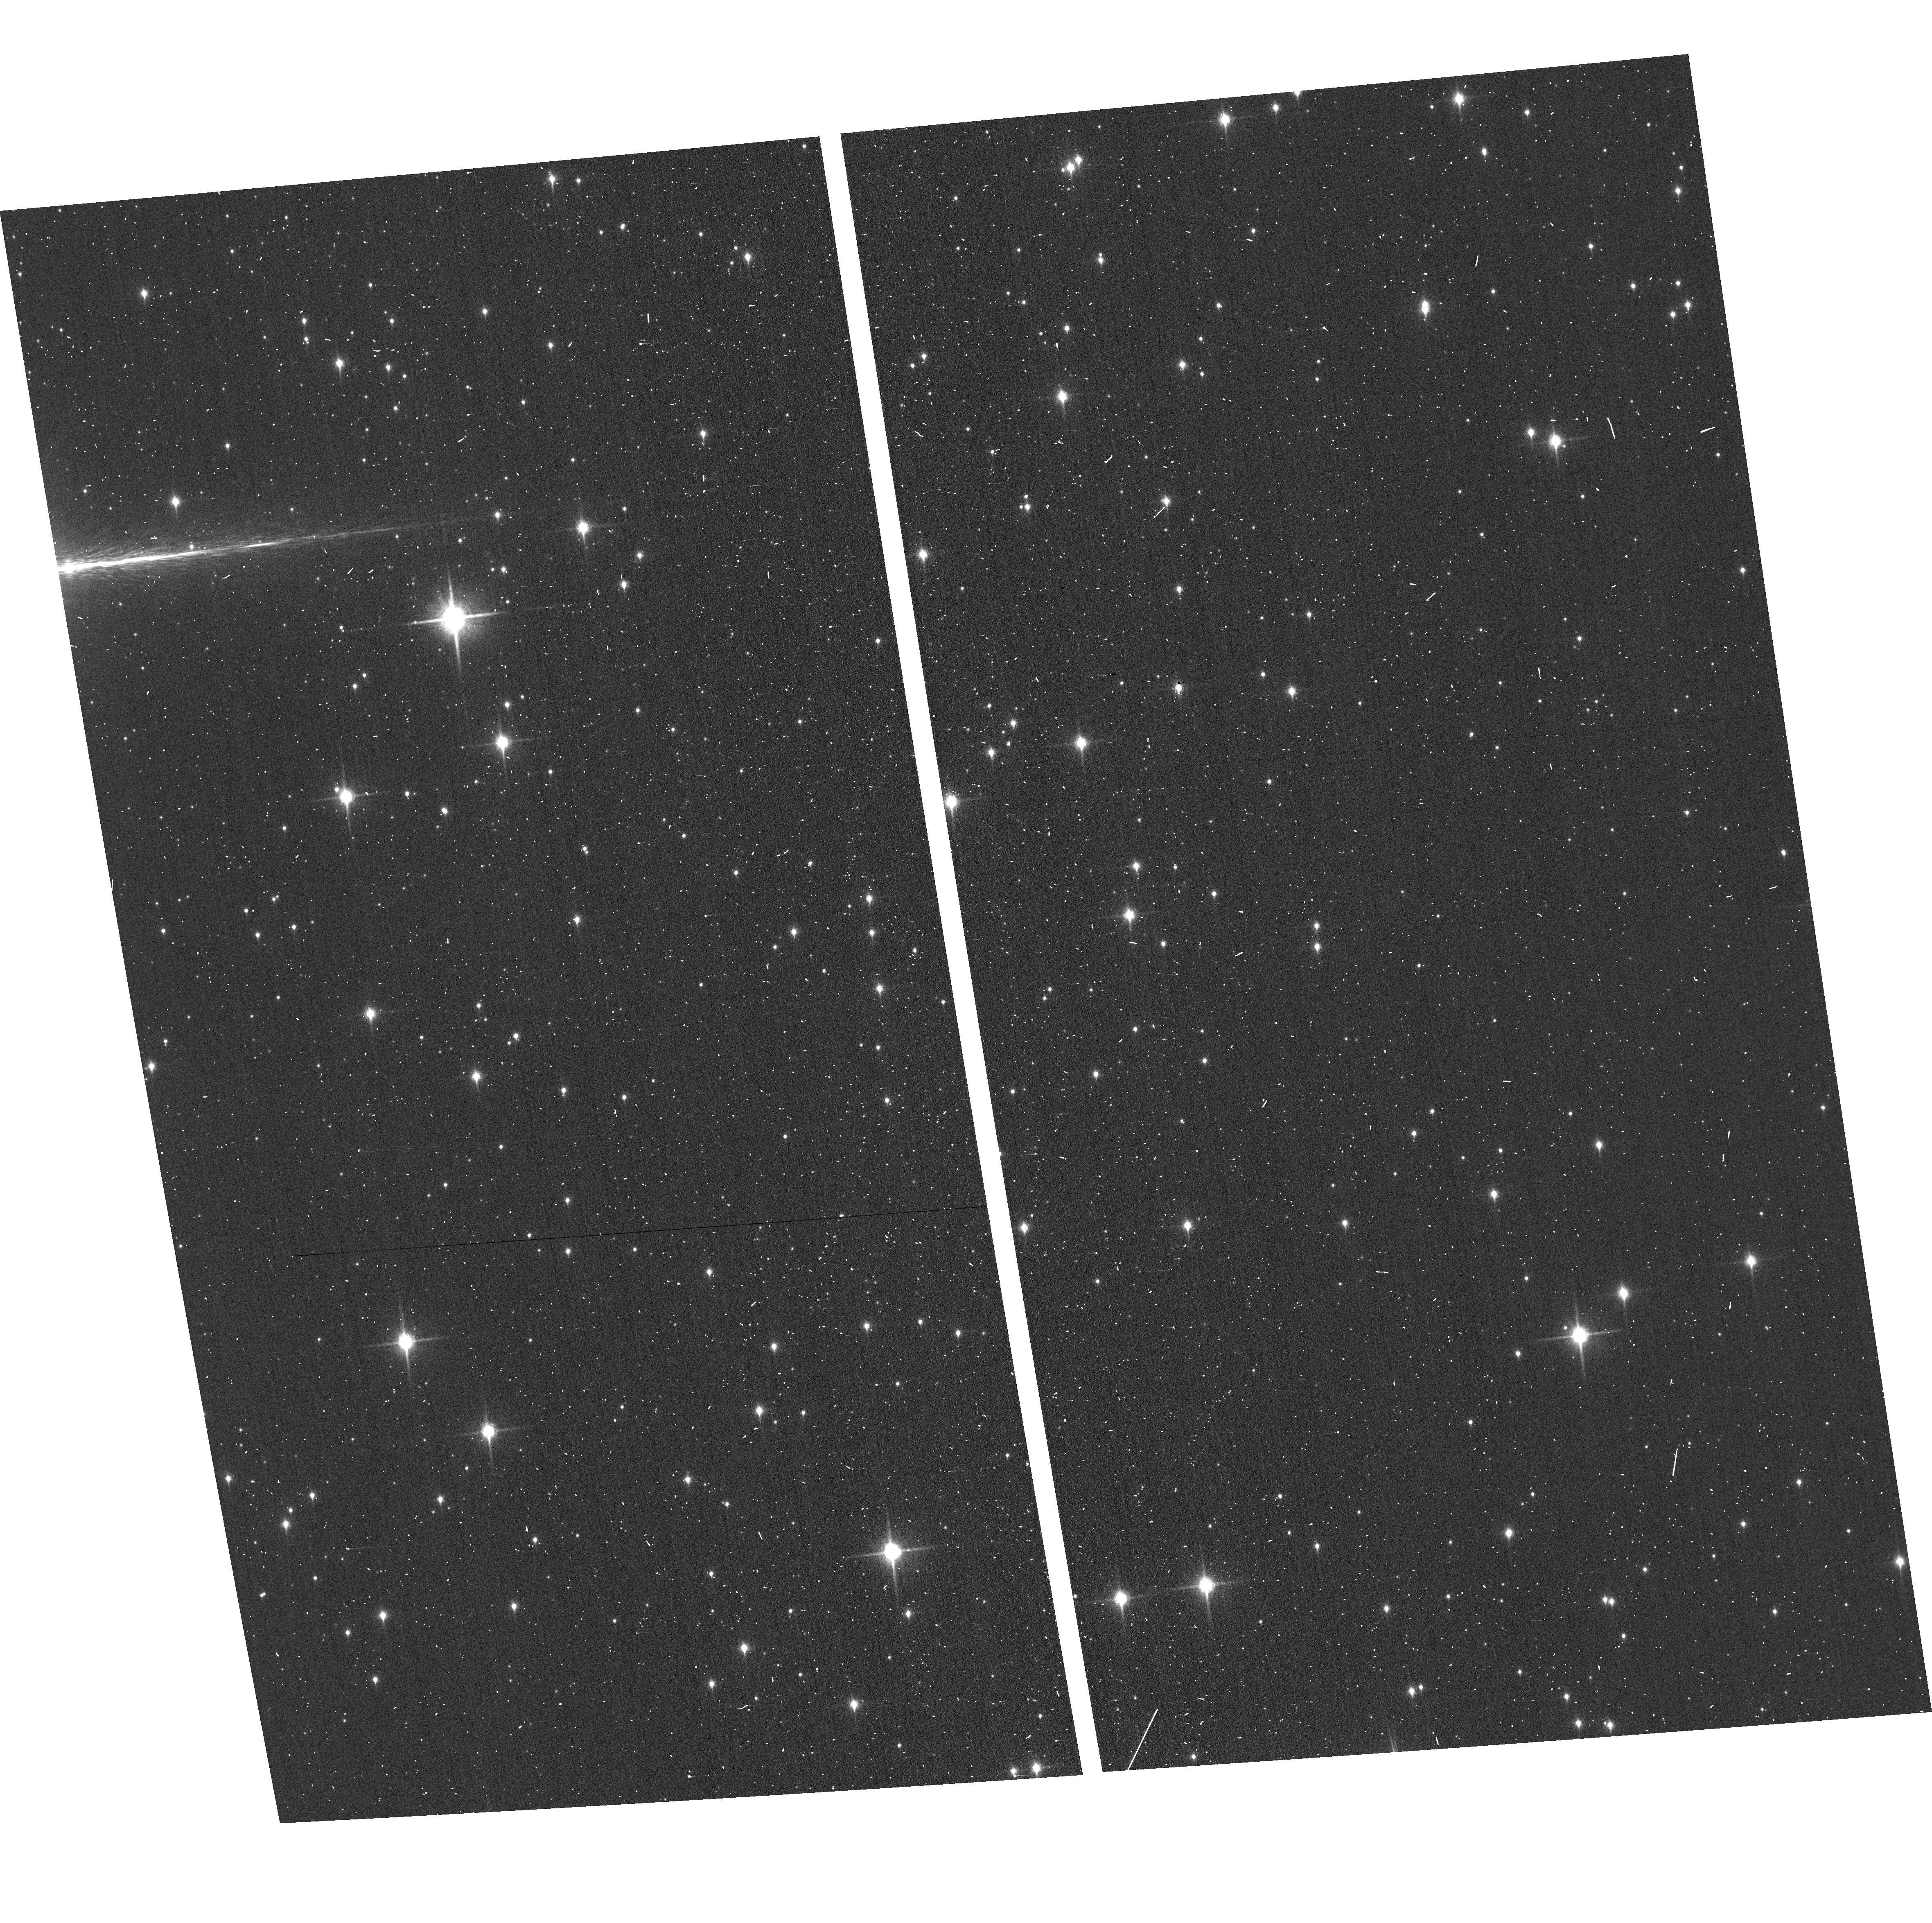
Target: GAL-CEN-FIELD1
Instrument: ACS/WFC
Filter: F850LP
Exposure: 2 min
Observation ID: hst_13771_2i_acs_wfc_f850lp_jcm42i

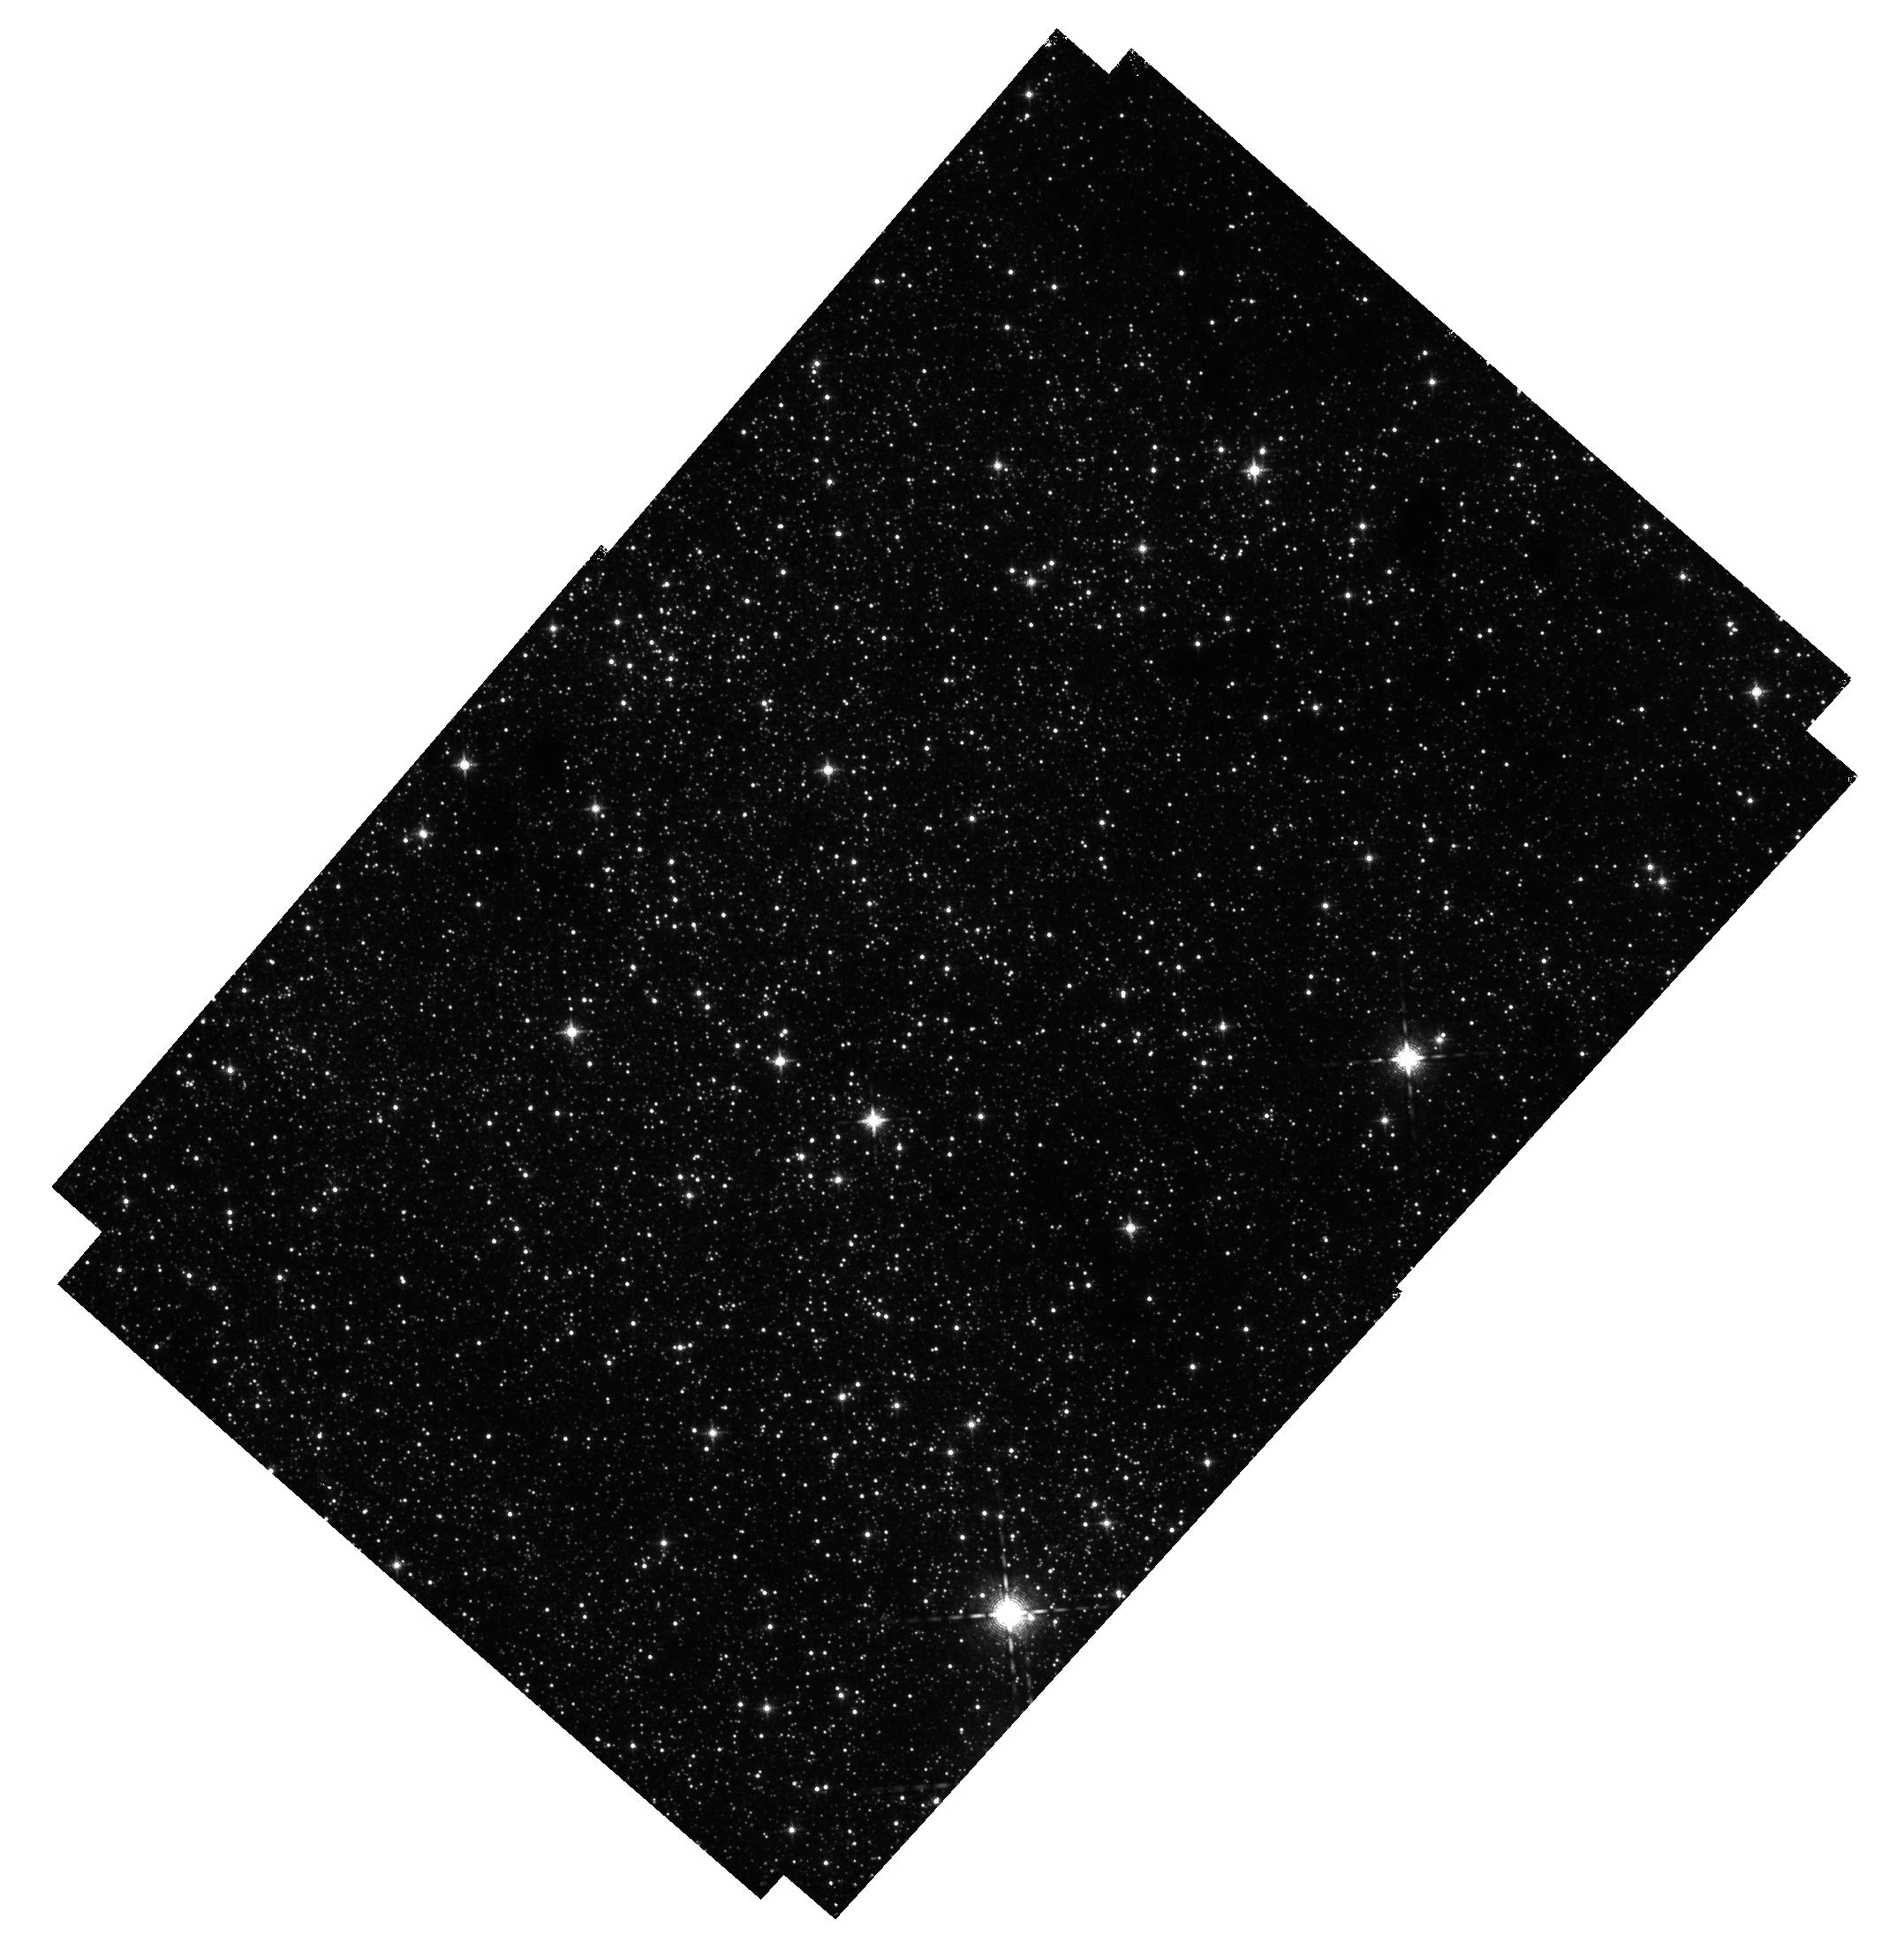
Target: GAL-CEN-FIELD2
Instrument: WFC3/IR
Filter: F139M
Exposure: 38 min
Observation ID: hst_13771_2l_wfc3_ir_f139m_icm42l

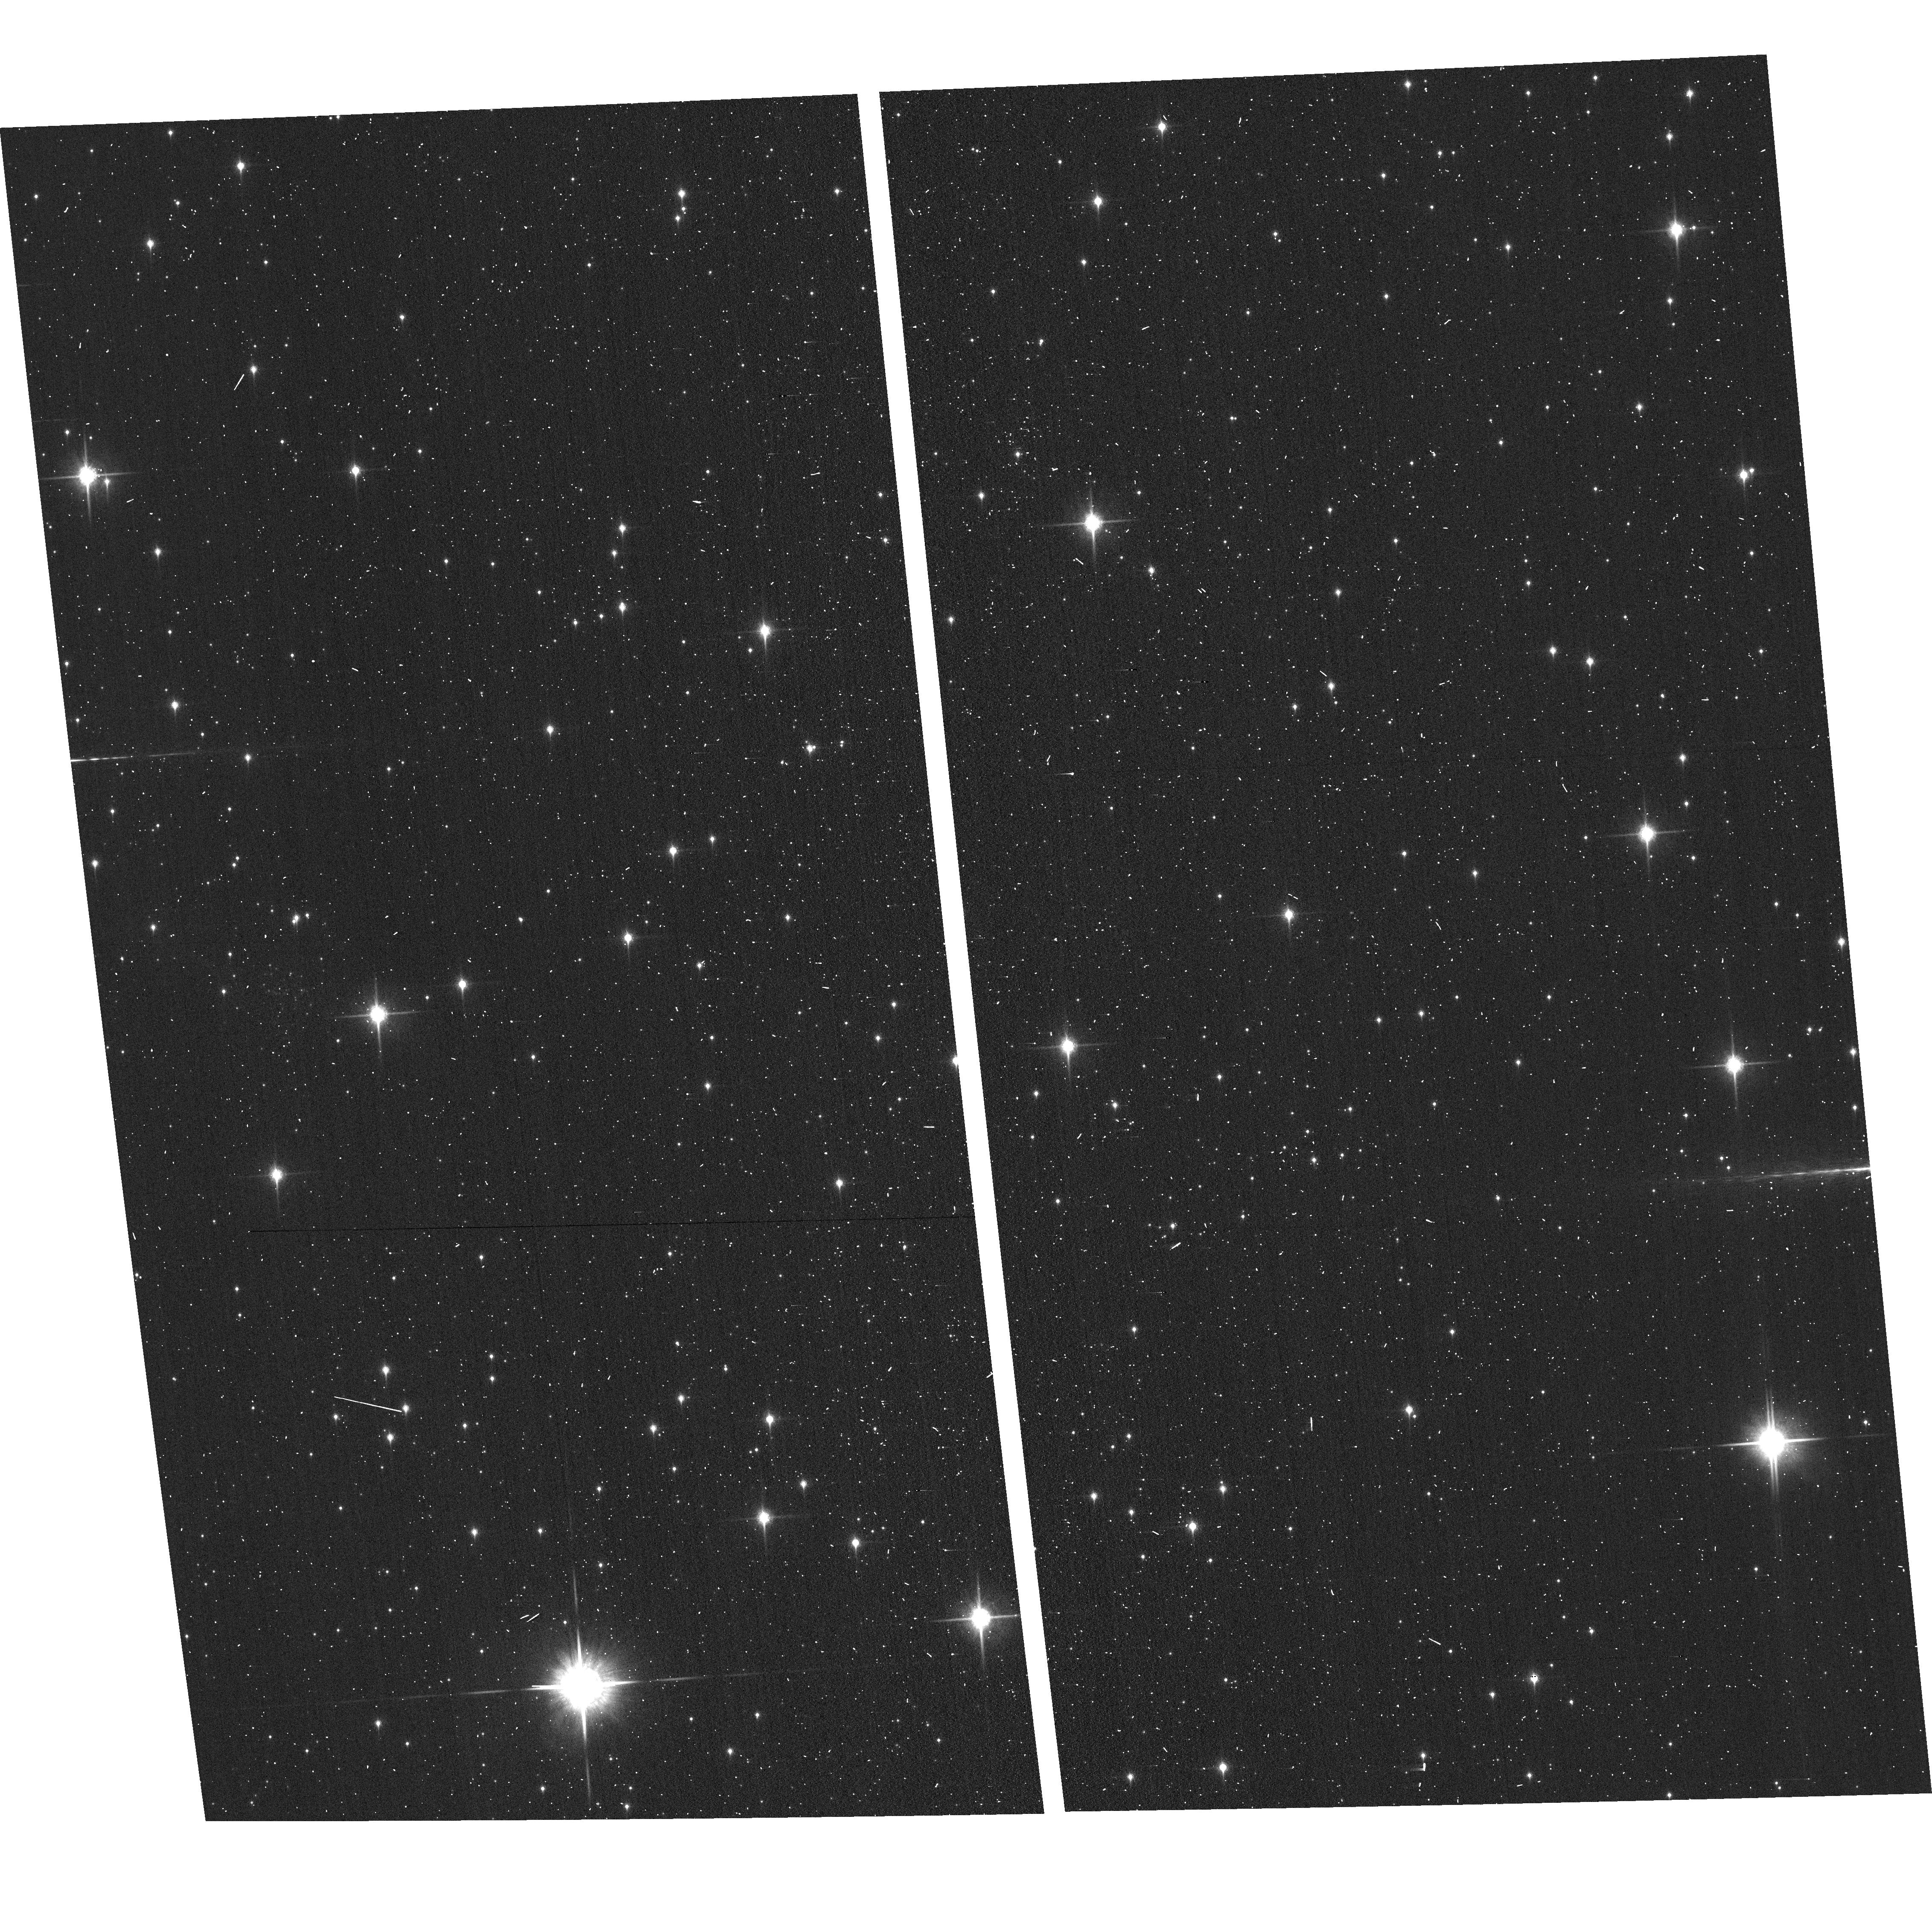
Target: GAL-CEN-FIELD4
Instrument: ACS/WFC
Filter: F850LP
Exposure: 2 min
Observation ID: hst_13771_1b_acs_wfc_f850lp_jcm41b

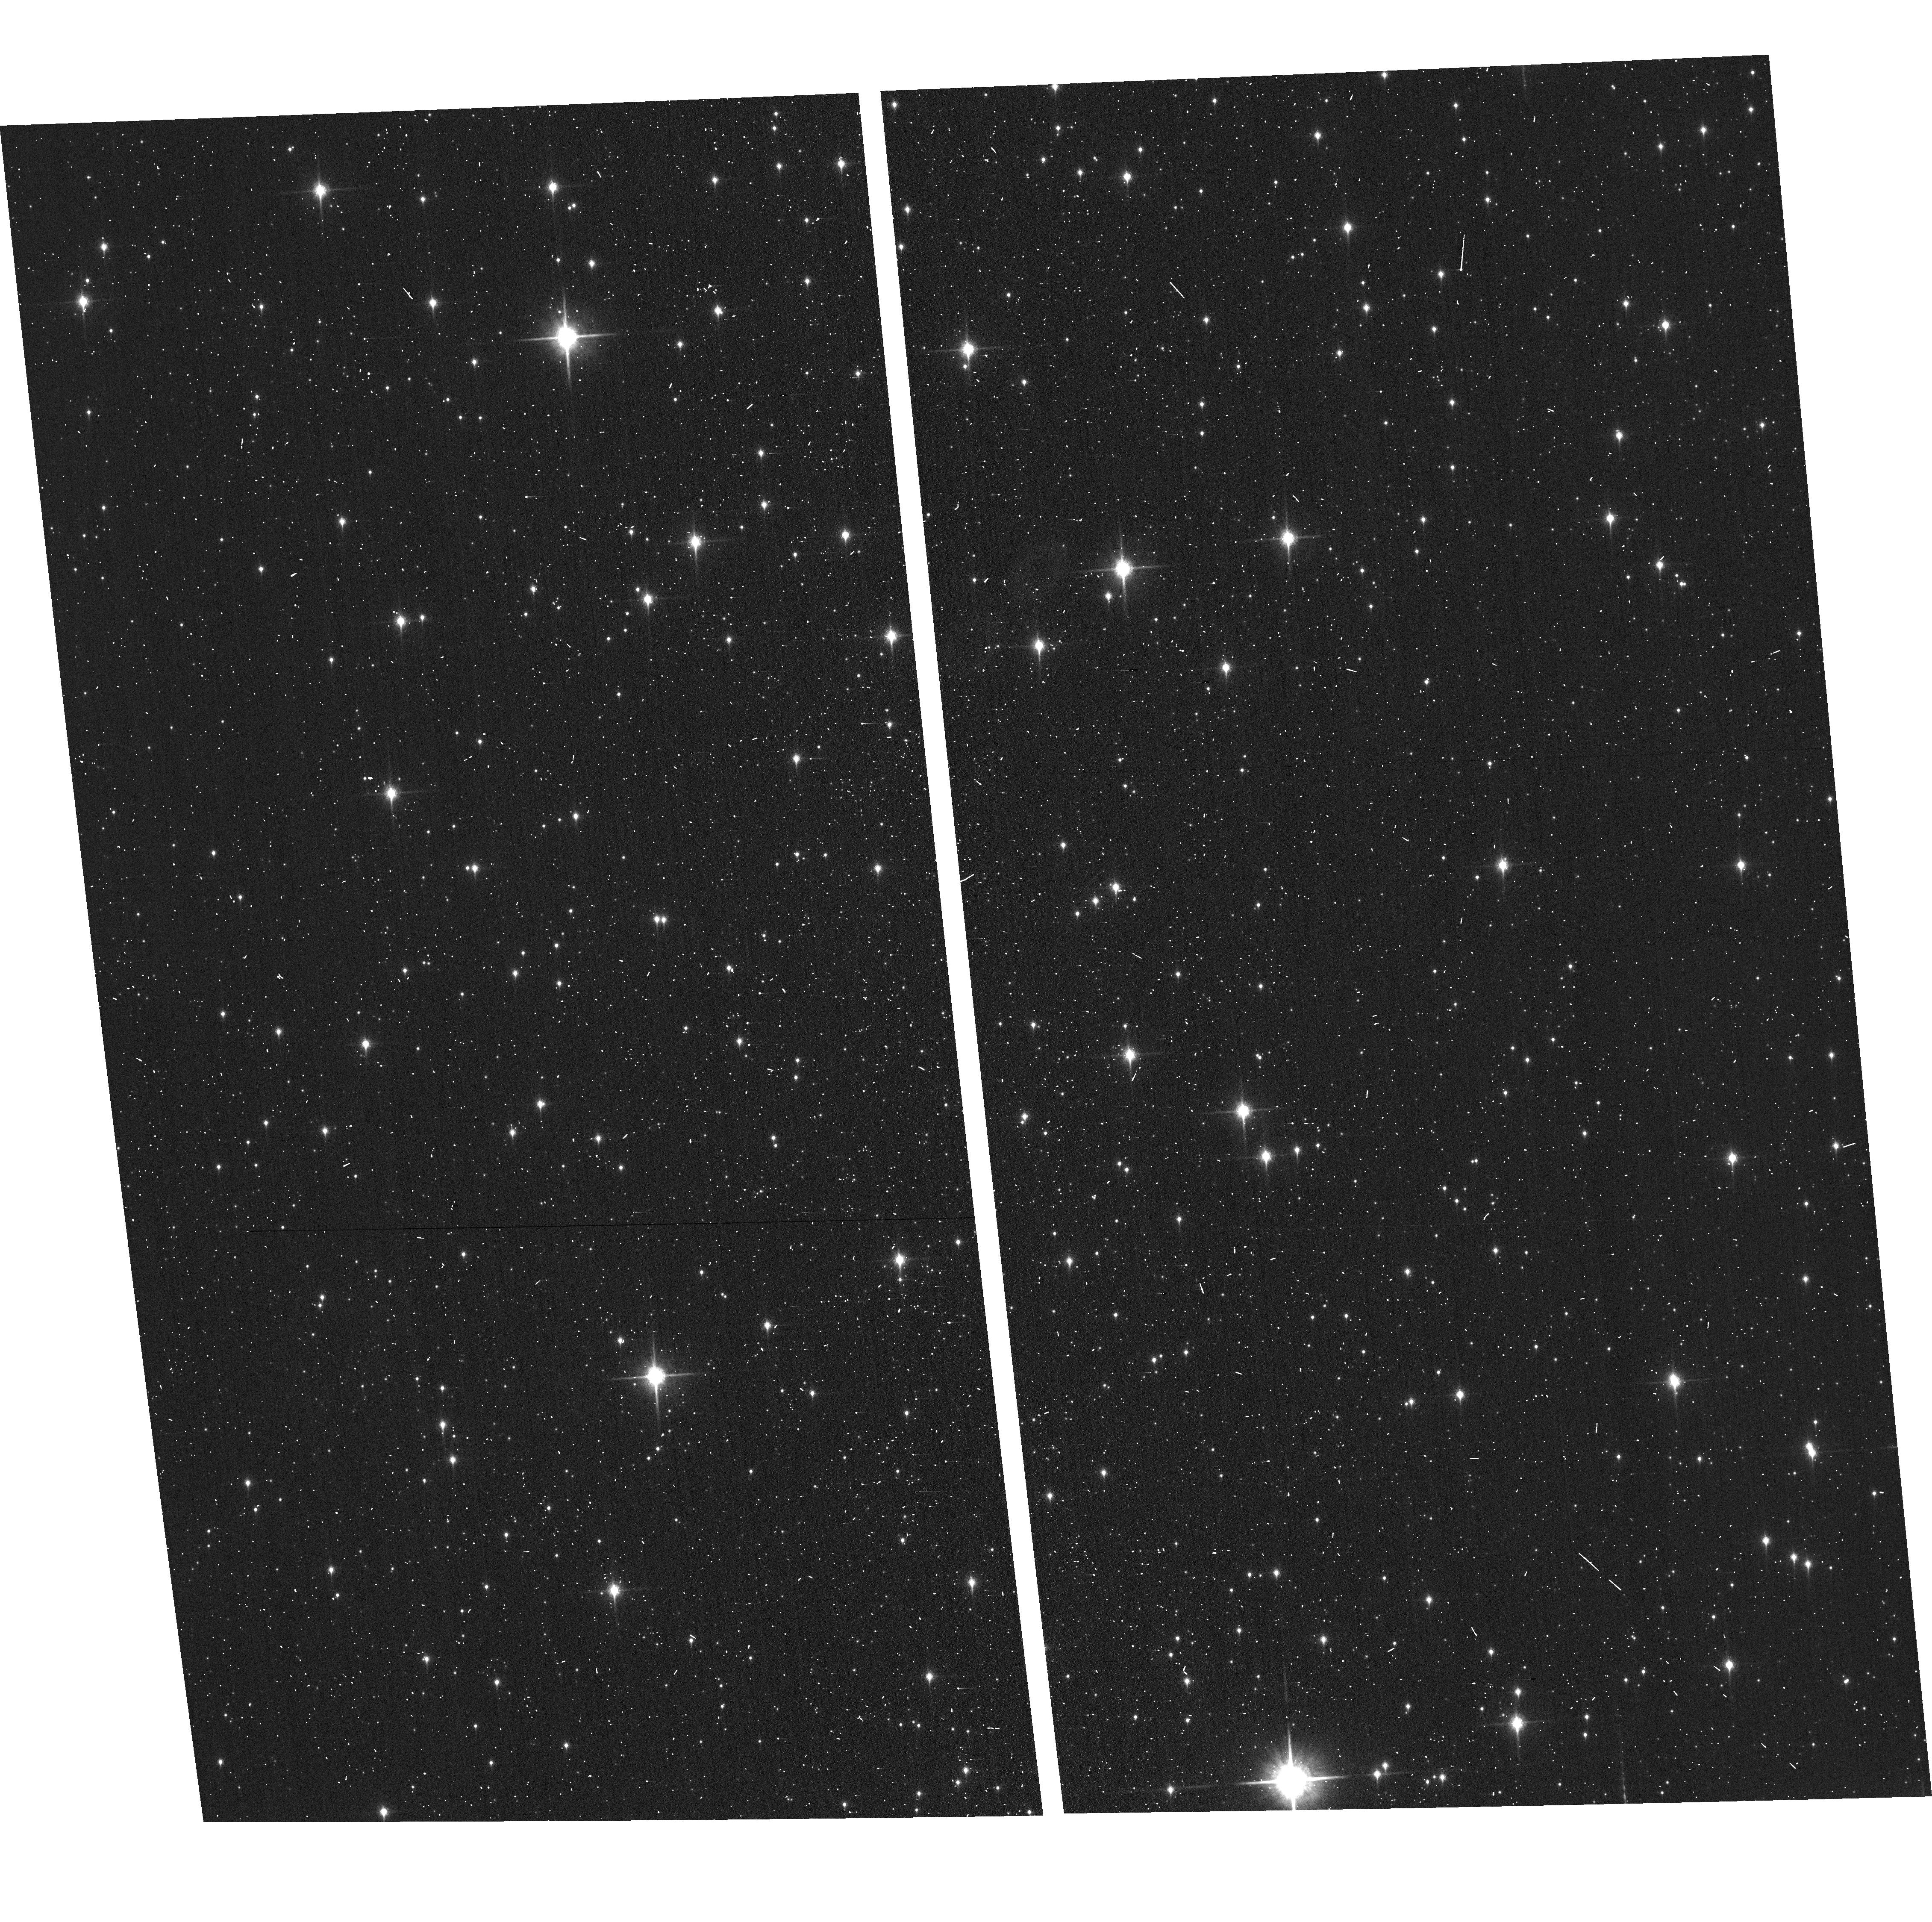
Target: GAL-CEN-FIELD3
Instrument: ACS/WFC
Filter: F850LP
Exposure: 2 min
Observation ID: hst_13771_2r_acs_wfc_f850lp_jcm42r

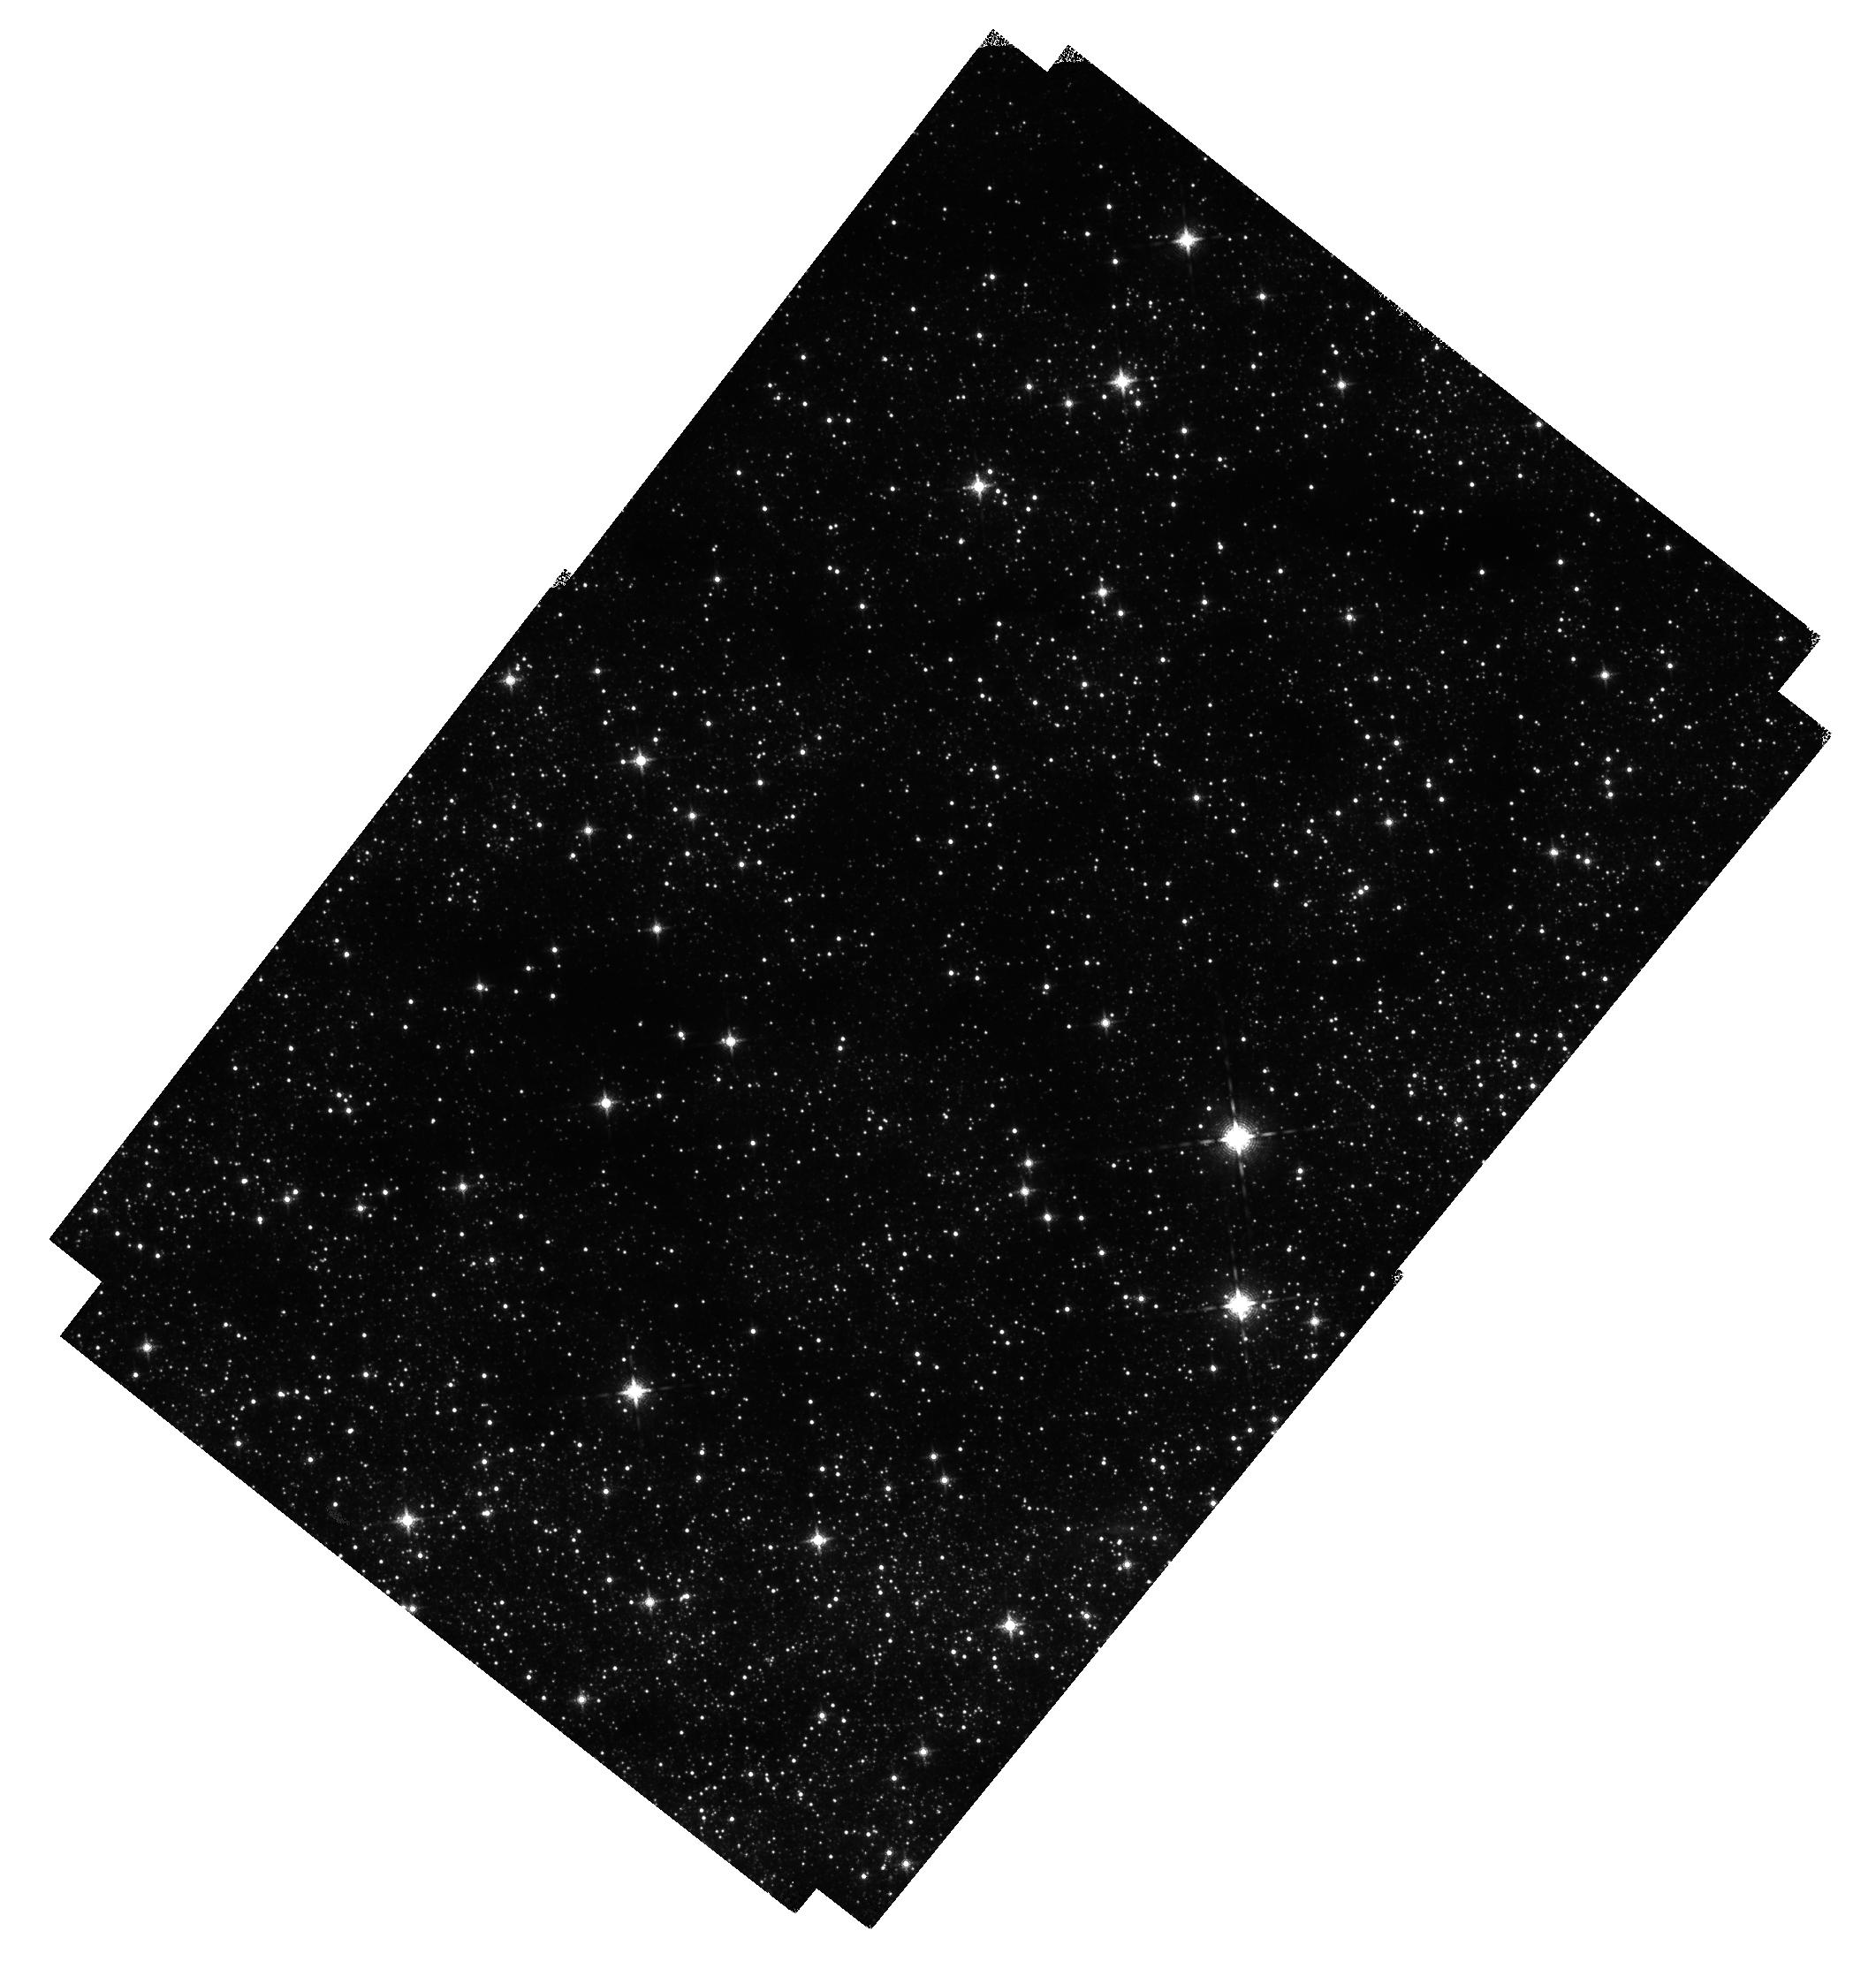
Target: GAL-CEN-FIELD1
Instrument: WFC3/IR
Filter: F139M
Exposure: 38 min
Observation ID: hst_13771_2h_wfc3_ir_f139m_icm42h

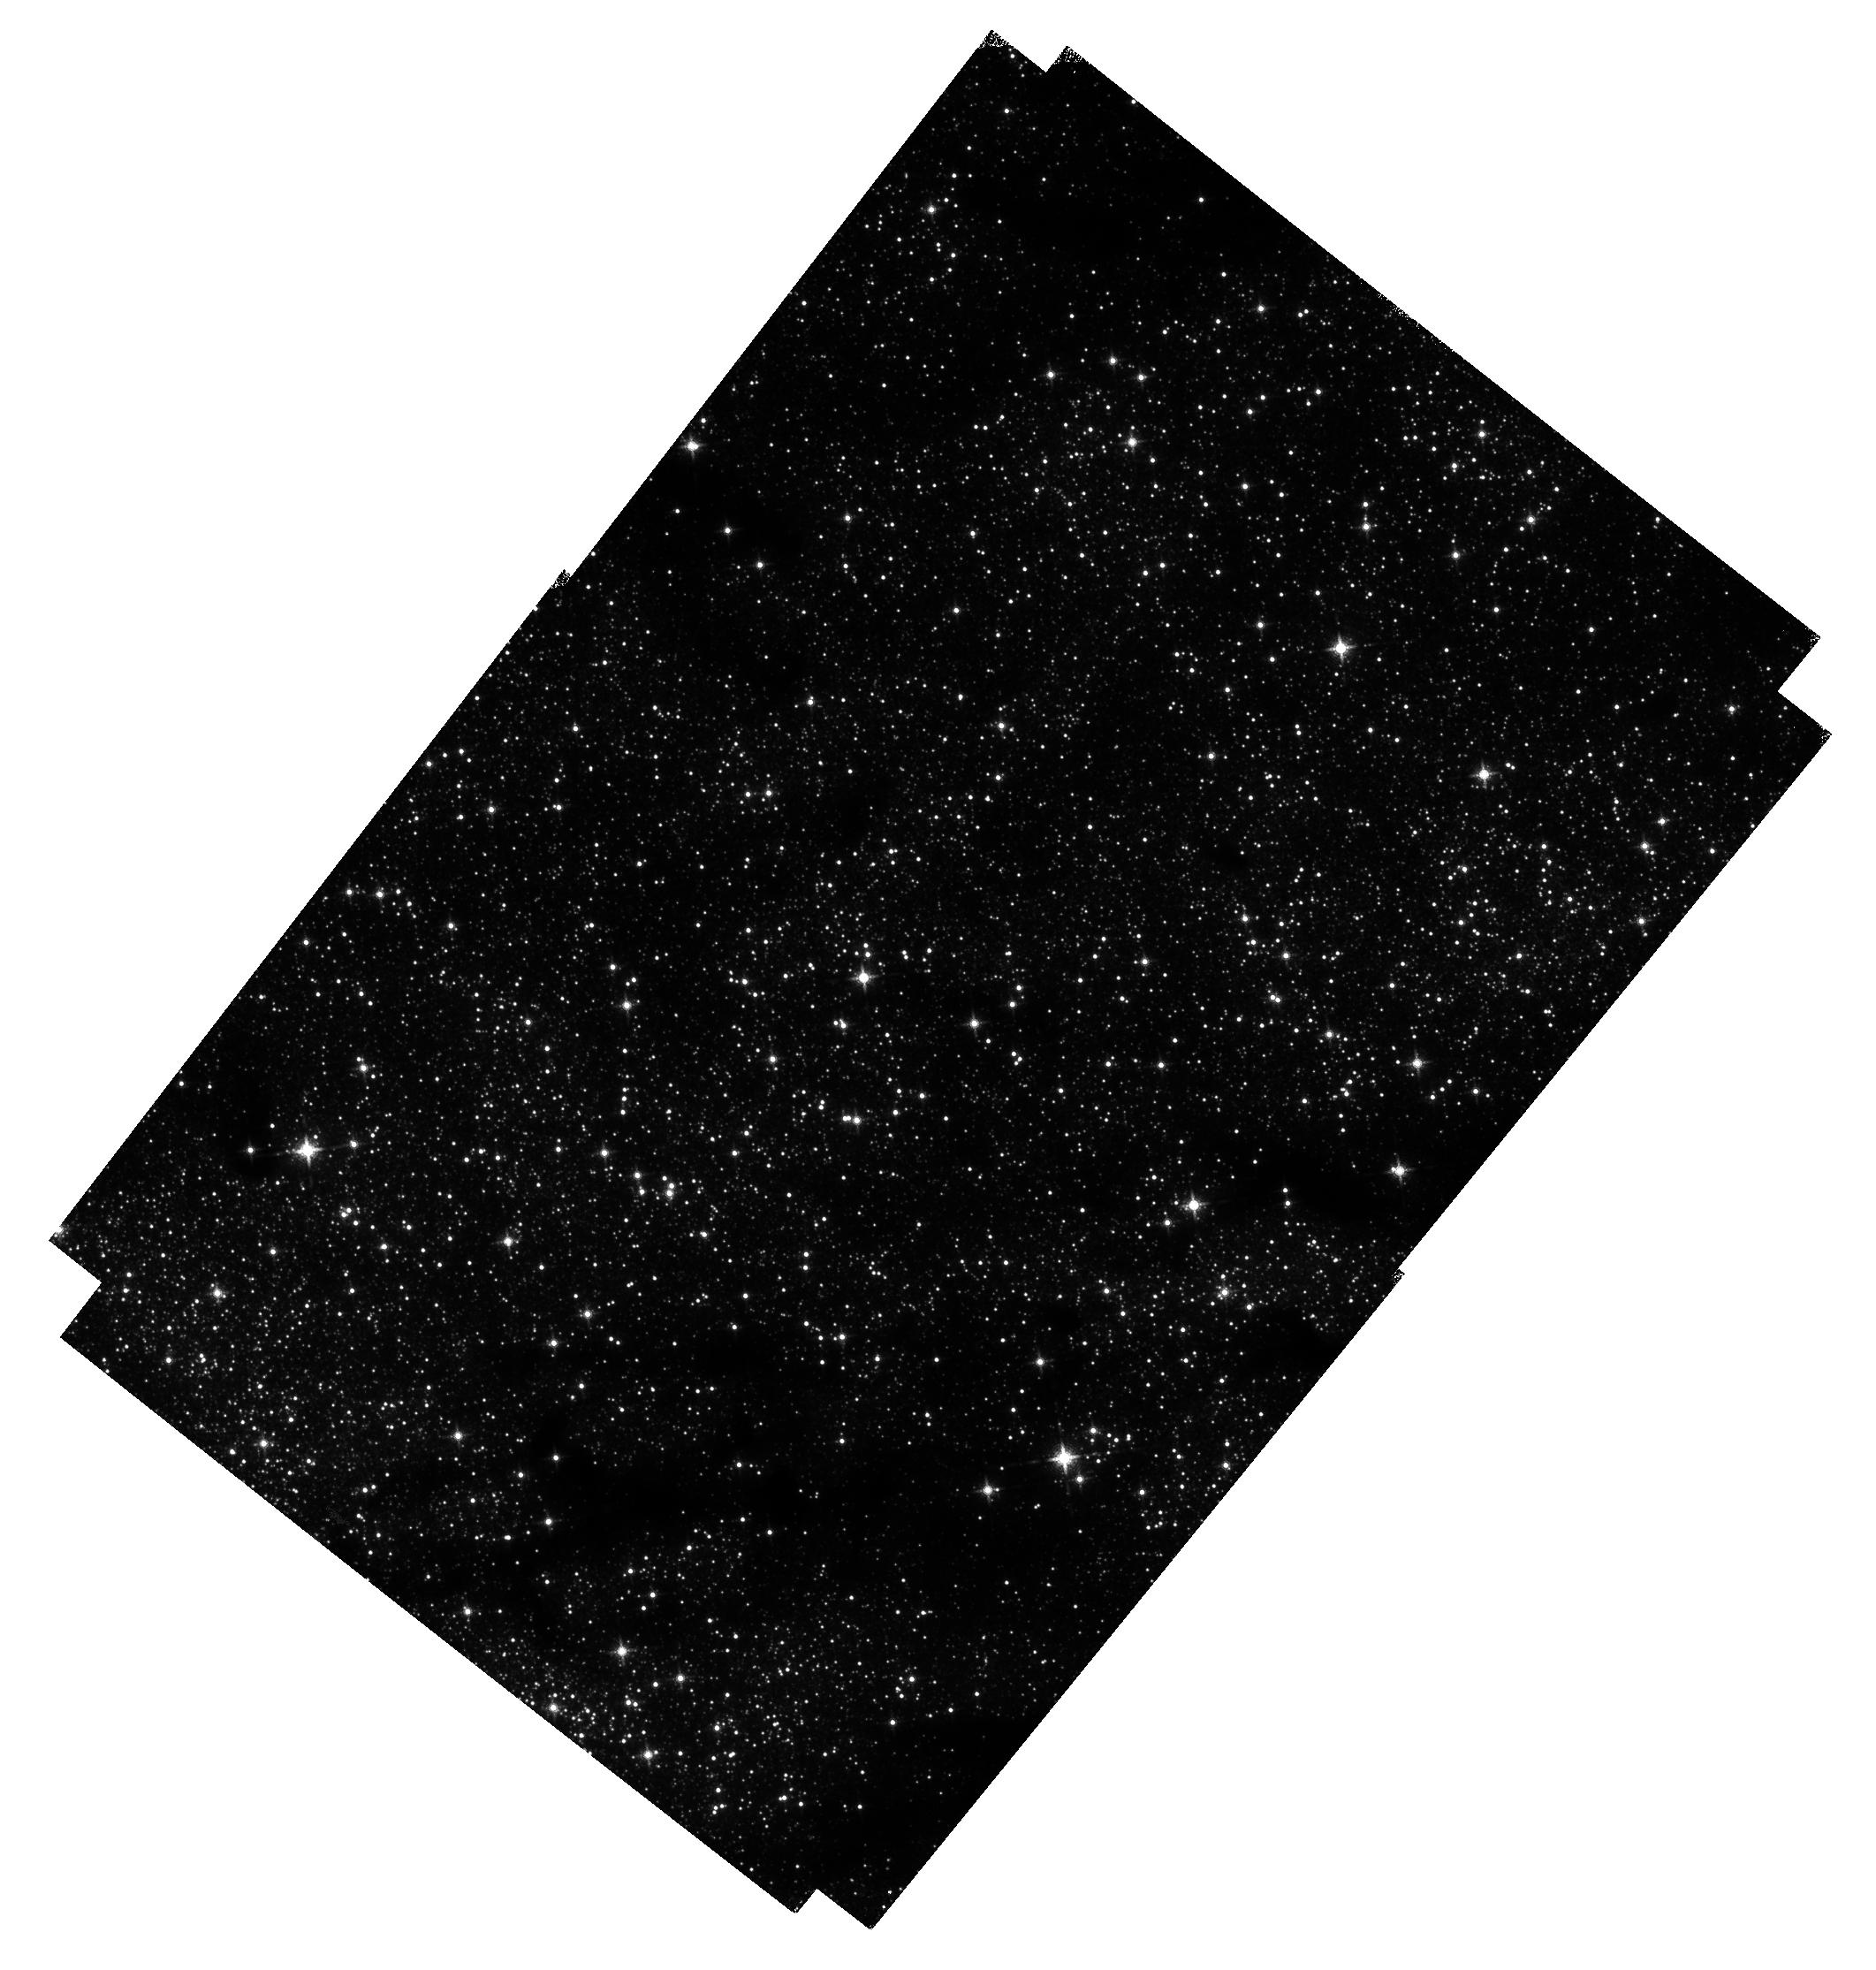
Target: GAL-CEN-FIELD1
Instrument: WFC3/IR
Filter: F139M
Exposure: 38 min
Observation ID: hst_13771_2f_wfc3_ir_f139m_icm42f

PROPER MOTIONS OF ISOLATED MASSIVE STARS NEAR THE GALACTIC CENTER (PI: Lennon, Daniel J.)

The Galactic Center is one of the most perplexing and unusual regions of the Galaxy. Not only is it home to the central massive black hole but it contains three very massive young star clusters within the central 30 pc; the Arches, Quintuplet and Central clusters. Furthermore, emission-line surveys have revealed the presence of what appears to be a diaspora of ~40 very massive isolated Wolf-Rayet-like stars scattered throughout the region, outside of these massive clusters. Their origin is currently unkown but the suspected causes include such diverse and exotic mechanisms as ejection by dynamical interaction within the massive clusters, ejection by supernovae events within those clusters old enough to have SN, ejection by interaction with the central black hole, stellar mergers in the field, and in situ star formation of isolated massive stars. These processes however should all leave clear and distinct dynamical signatures on their products. We propose using WFC3/IR to conduct a survey of ~150 square arcminutes the Galactic Center region to measure relative proper motions to an accuracy of 10 km/s for stars with masses as low as a few solar masses (late B-type). Our objectives include determining which of the known isolated massive stars are runaways, estimating their probable places of origin, discovering less luminous runaways that are invisible to emission line surveys, characterizing the dynamical properties of runaway stars in all luminosty ranges, and searching for signs of tidally disrupted massive clusters. The survey will have lasting legacy value to those trying to unravel the physics of galactic centers and the environments around massive black holes.